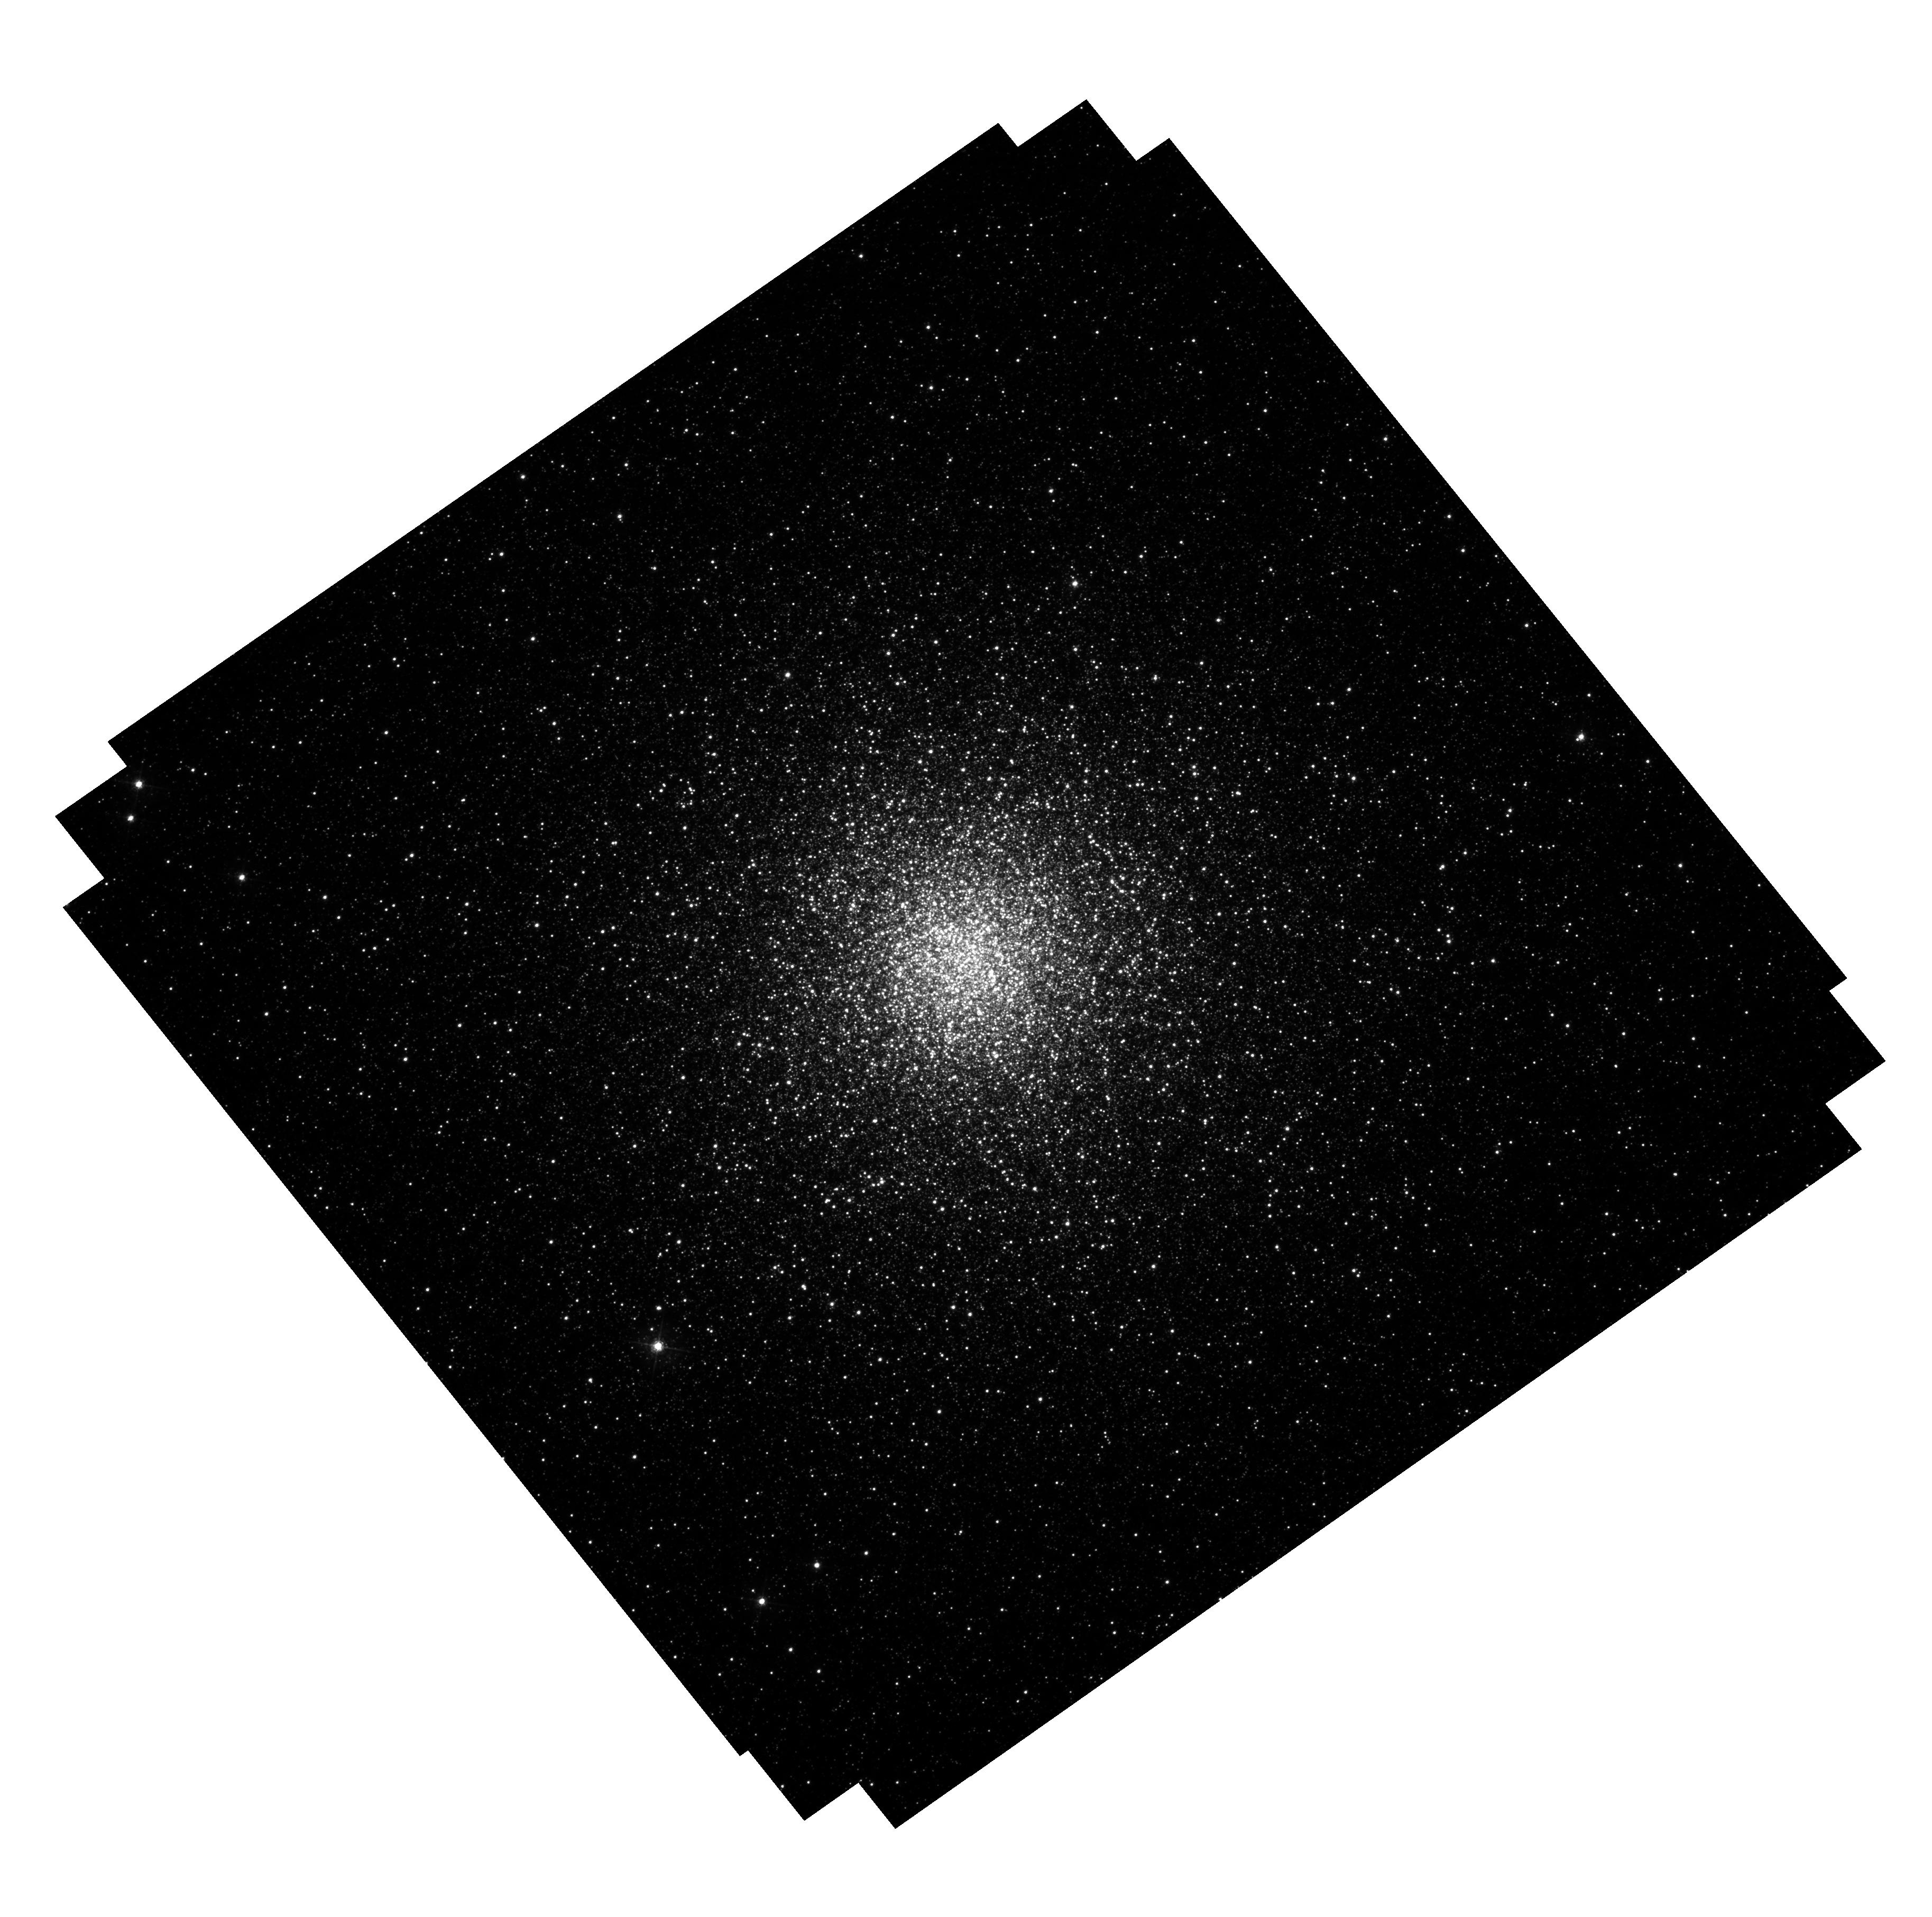
Target: M54. Instrument: WFC3/UVIS. Filter: F438W. Exposure: 46 min. Observation ID: hst_12274_01_wfc3_uvis_f438w_ibj701

Proper motion study of M54: an intermediate-mass black hole in the nucleus of the Sagittarius Dwarf Galaxy? (PI: van der Marel, Roeland P.)

Intermediate Mass Black Holes (IMBHs) are objects of considerable astrophysical significance, and the centers of globular clusters may be our best chance of detecting them. Tentative evidence has been presented for, e.g., G1, Omega Cen, and M54. These are all suspected to be the remnant nuclei of disrupted dwarf galaxies, with M54 residing at the center of the Sagittarius dwarf galaxy. IMBHs in these clusters could indicate an important connection between globular cluster black holes and the super-massive black holes known to exist in galactic nuclei. However, the line-of-sight velocity studies from which the IMBH evidence was obtained are not clear-cut. We have demonstrated that HST proper motion studies can provide much better constraints. We recently published 170, 000 proper motions for Omega Cen, and our modeling of the results significantly weakened the case for an IMBH. Here we propose a similar study for M54. Ground-based spectroscopy by one of us found a peak in velocity dispersion which could be fit by either a 10^4 solar mass IMBH or an anisotropic velocity distribution; it also found a surprising offset between the kinematic and star count centers. The proposed proper motions will validate and refine our knowledge of the dispersion peak; they will directly measure the anisotropy through the ratio of radial and tangential proper motions; and they will allow an improved determination of the kinematic center from the proper motion dispersion field. We will derive a high quality proper motion catalog of thousands of stars to put strong new constraints on the M54 cluster dynamics, structure, and possible presence of an IMBH.